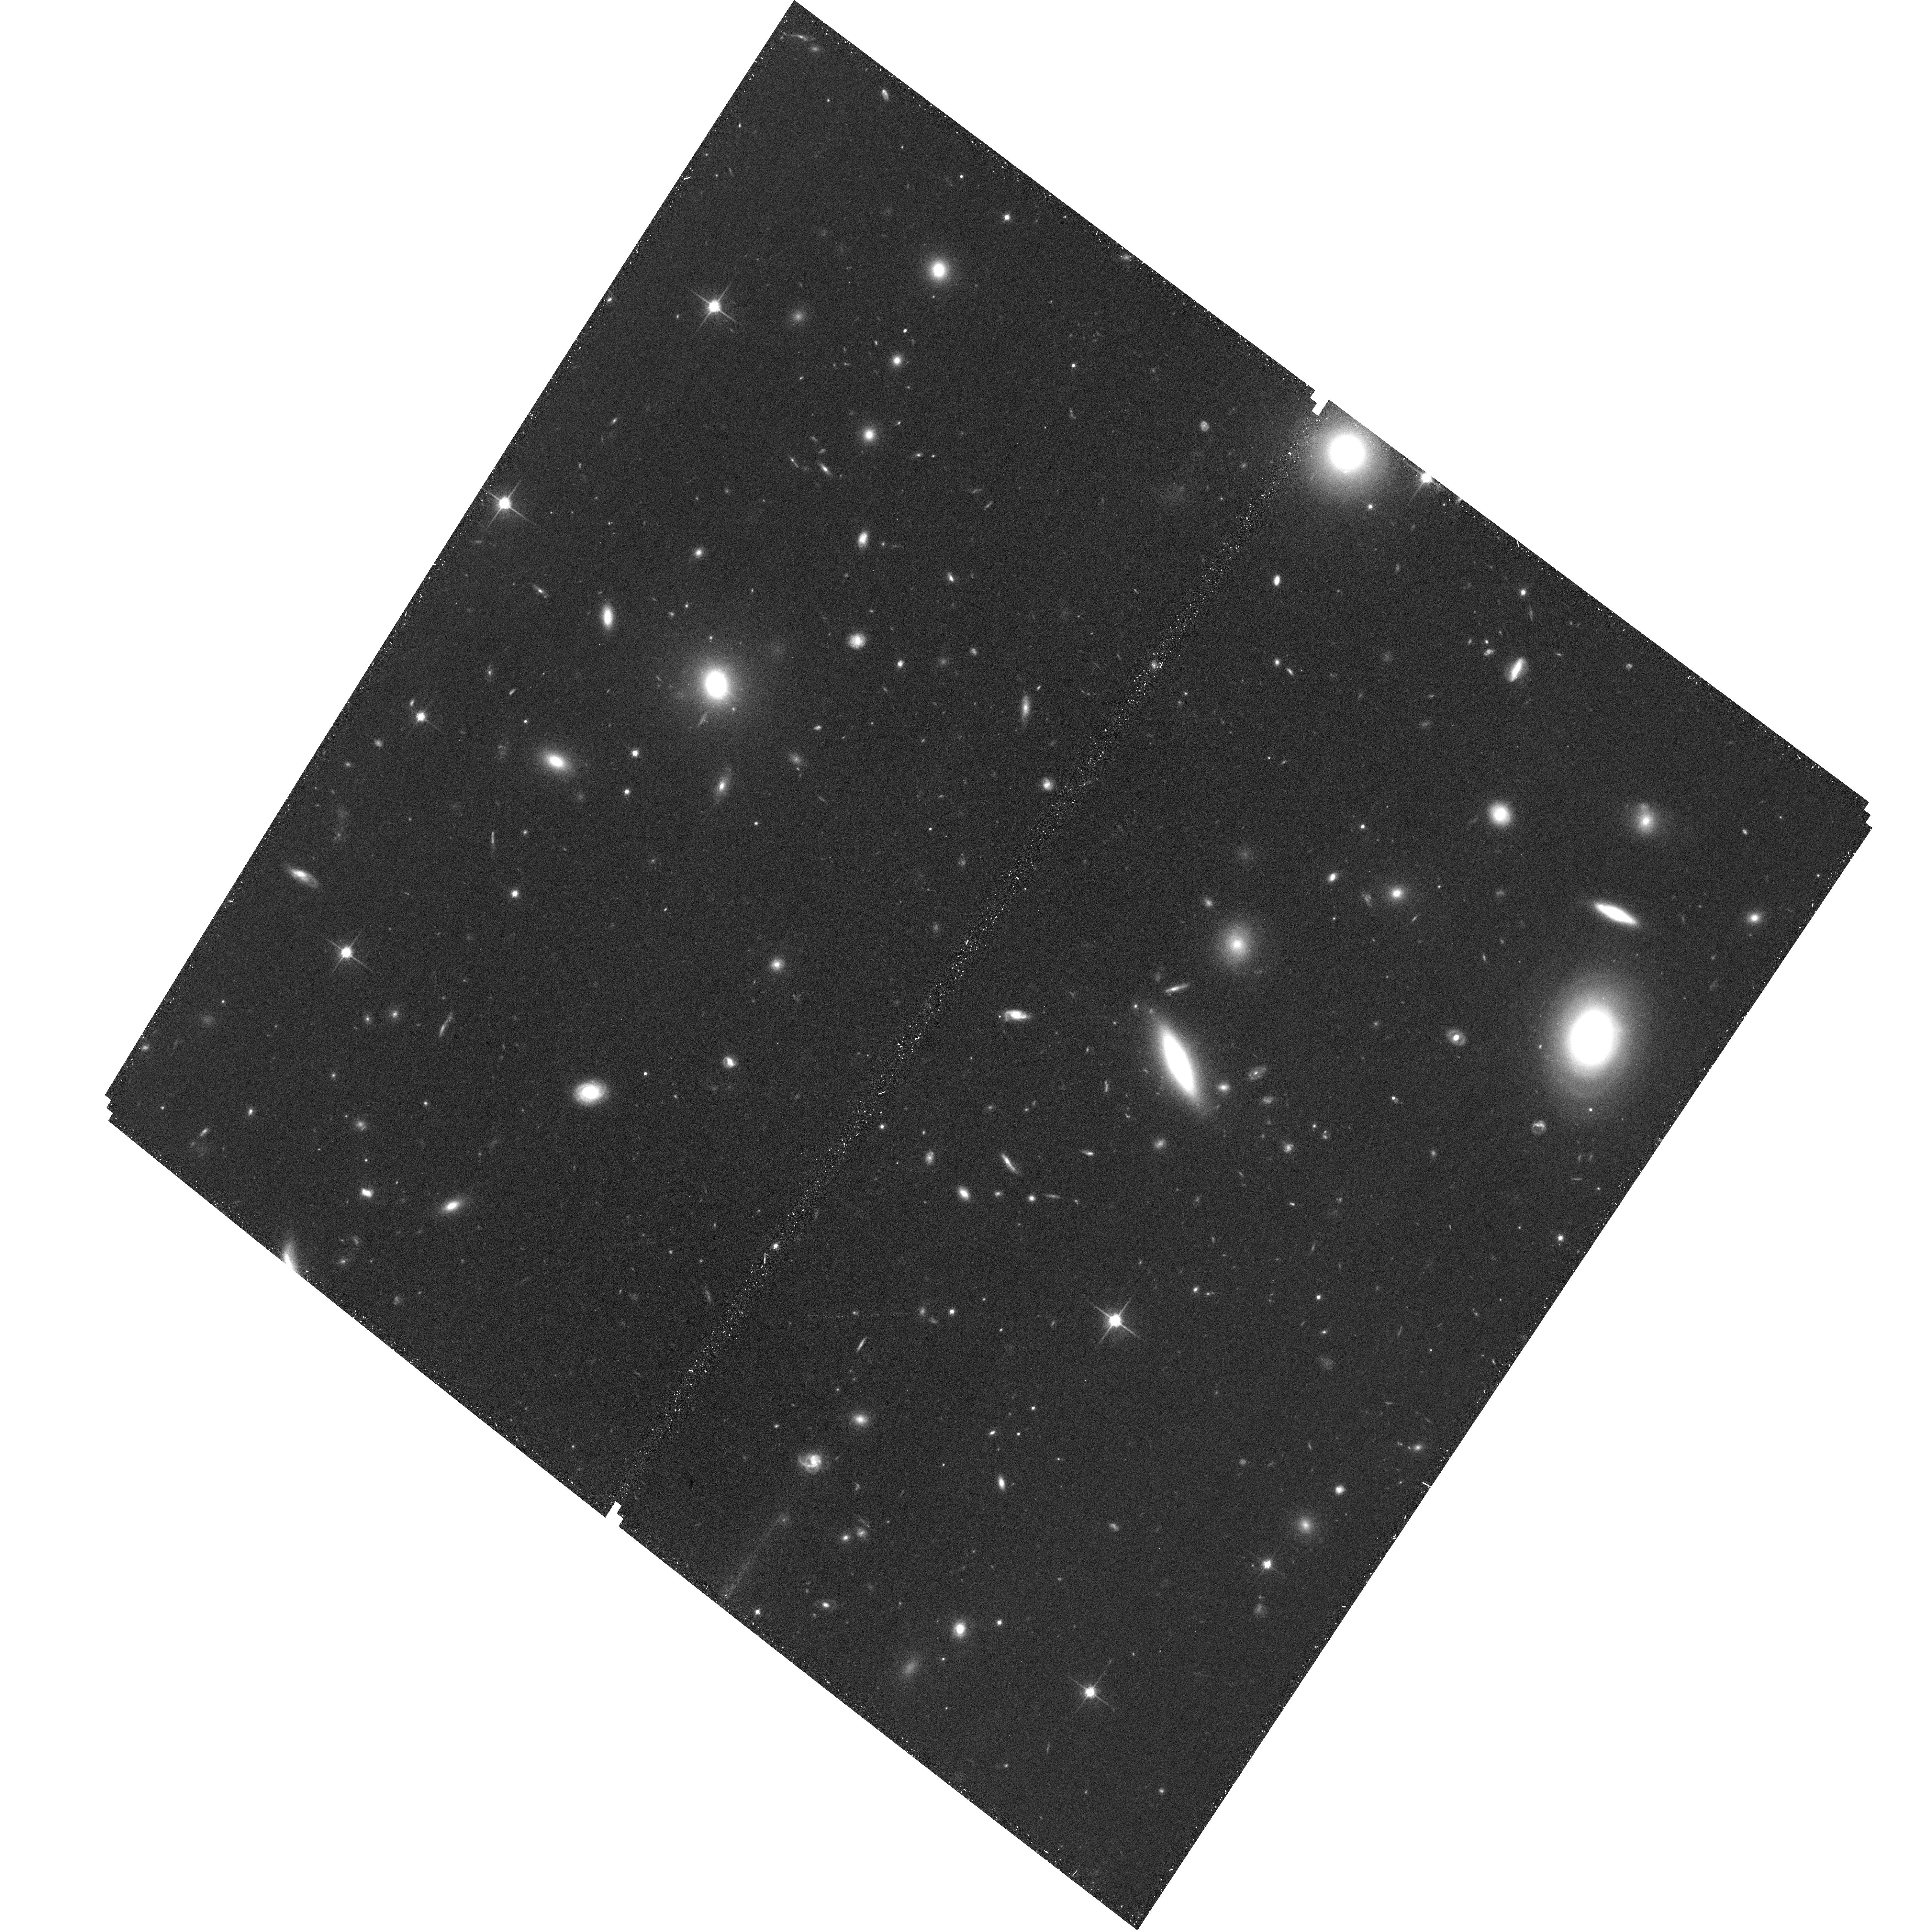
Target: ABELL399-3-14-0
Instrument: ACS/WFC
Filter: F814W
Exposure: 33 min
Observation ID: hst_12937_03_acs_wfc_f814w_jc2p03

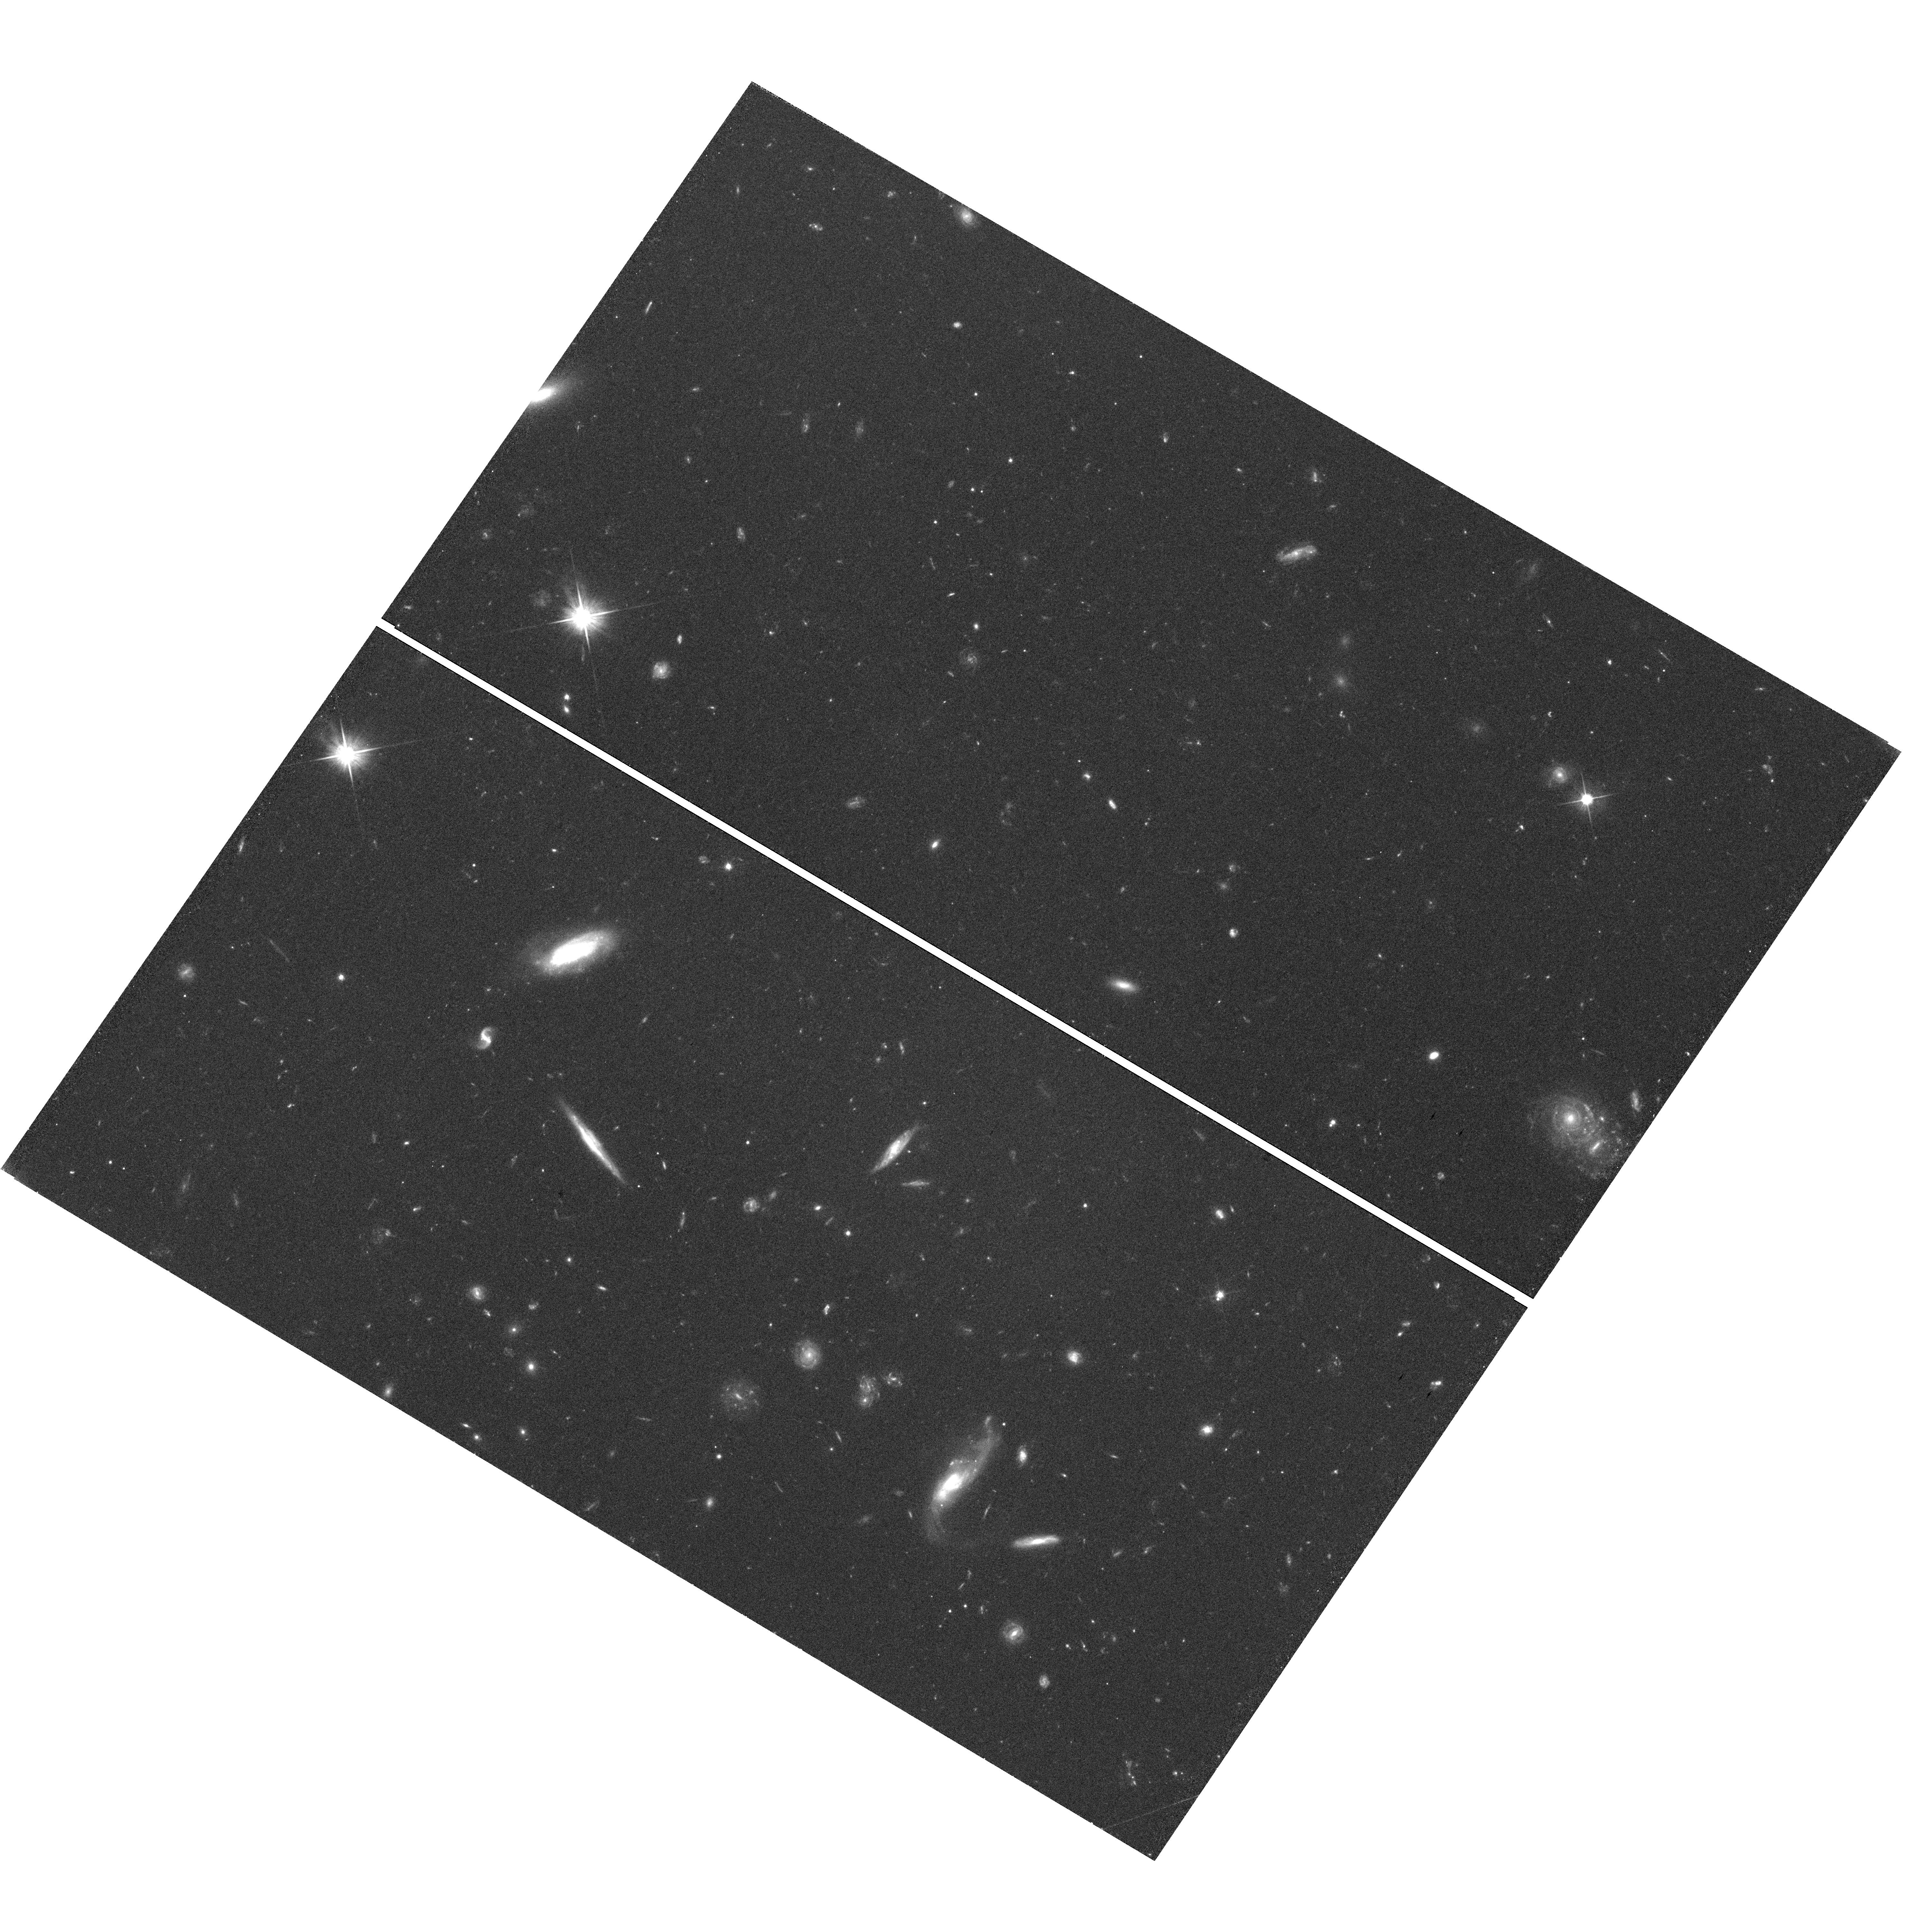
Target: field at RA 342.650°, Dec 10.832°
Instrument: WFC3/UVIS
Filter: F606W
Exposure: 53 min
Observation ID: hst_12937_02_wfc3_uvis_f606w_ic2p02

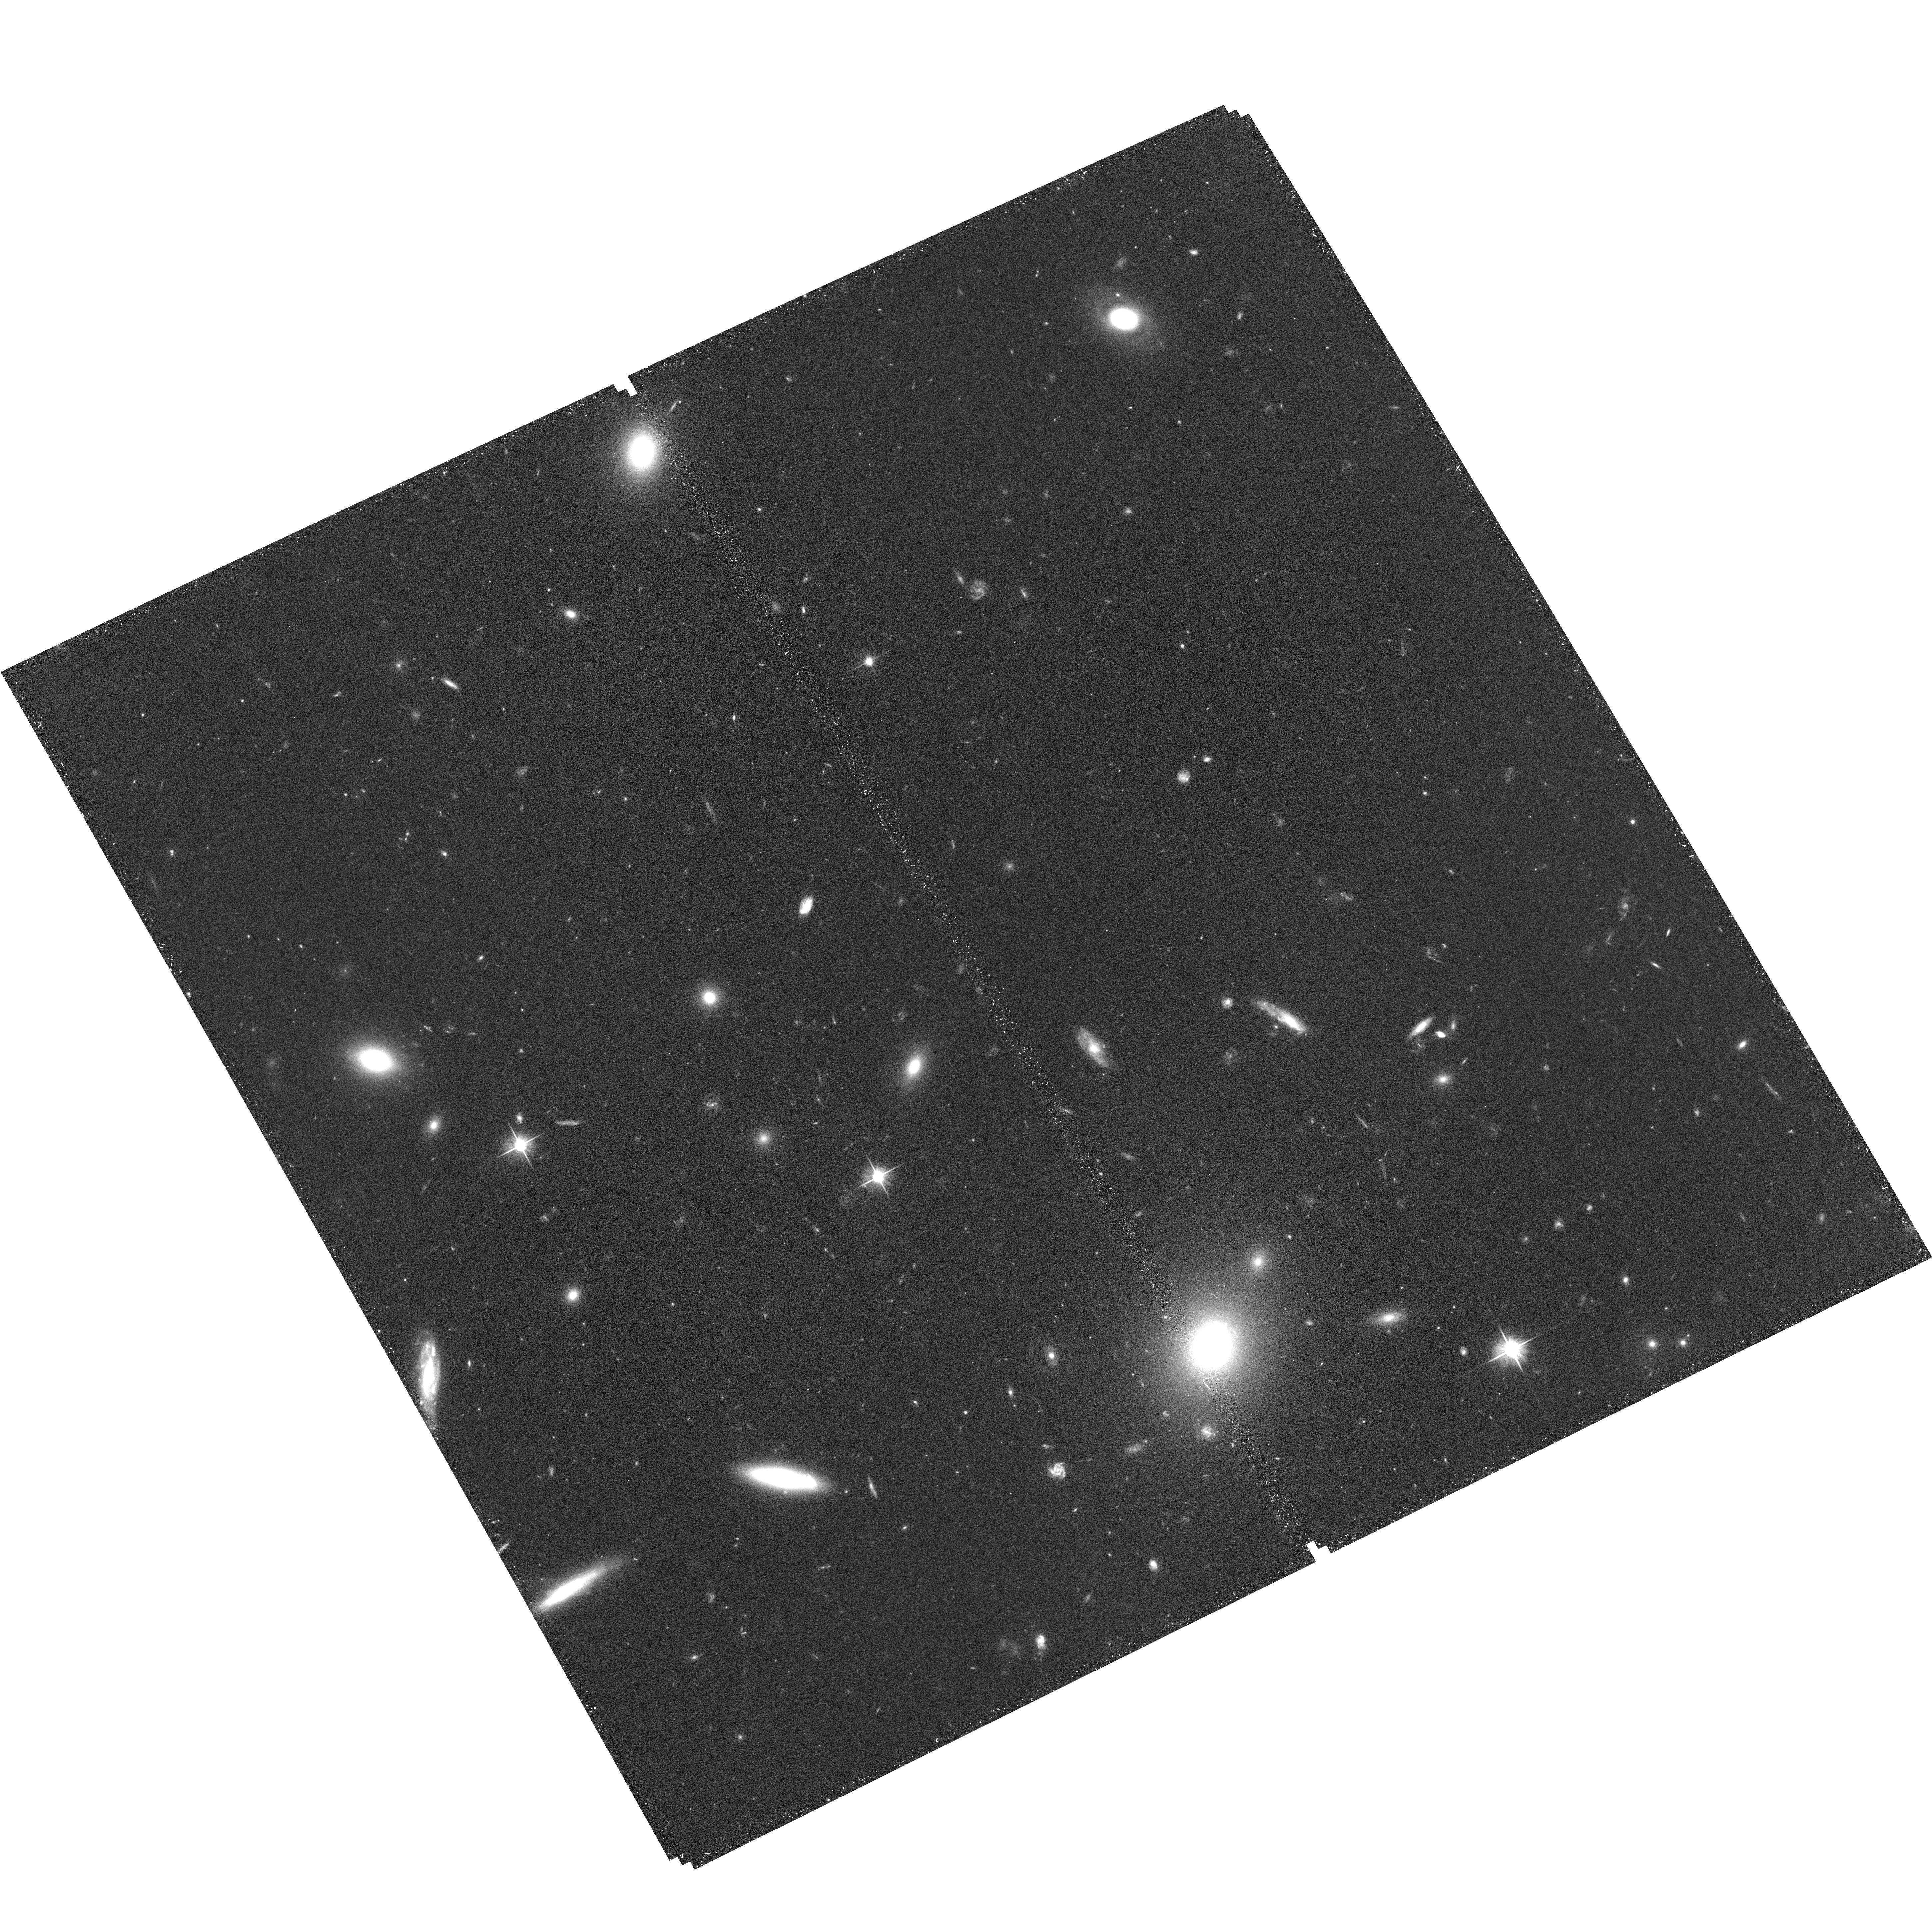
Target: ABELL85-6-08-0
Instrument: ACS/WFC
Filter: F606W
Exposure: 30 min
Observation ID: hst_12937_04_acs_wfc_f606w_jc2p04

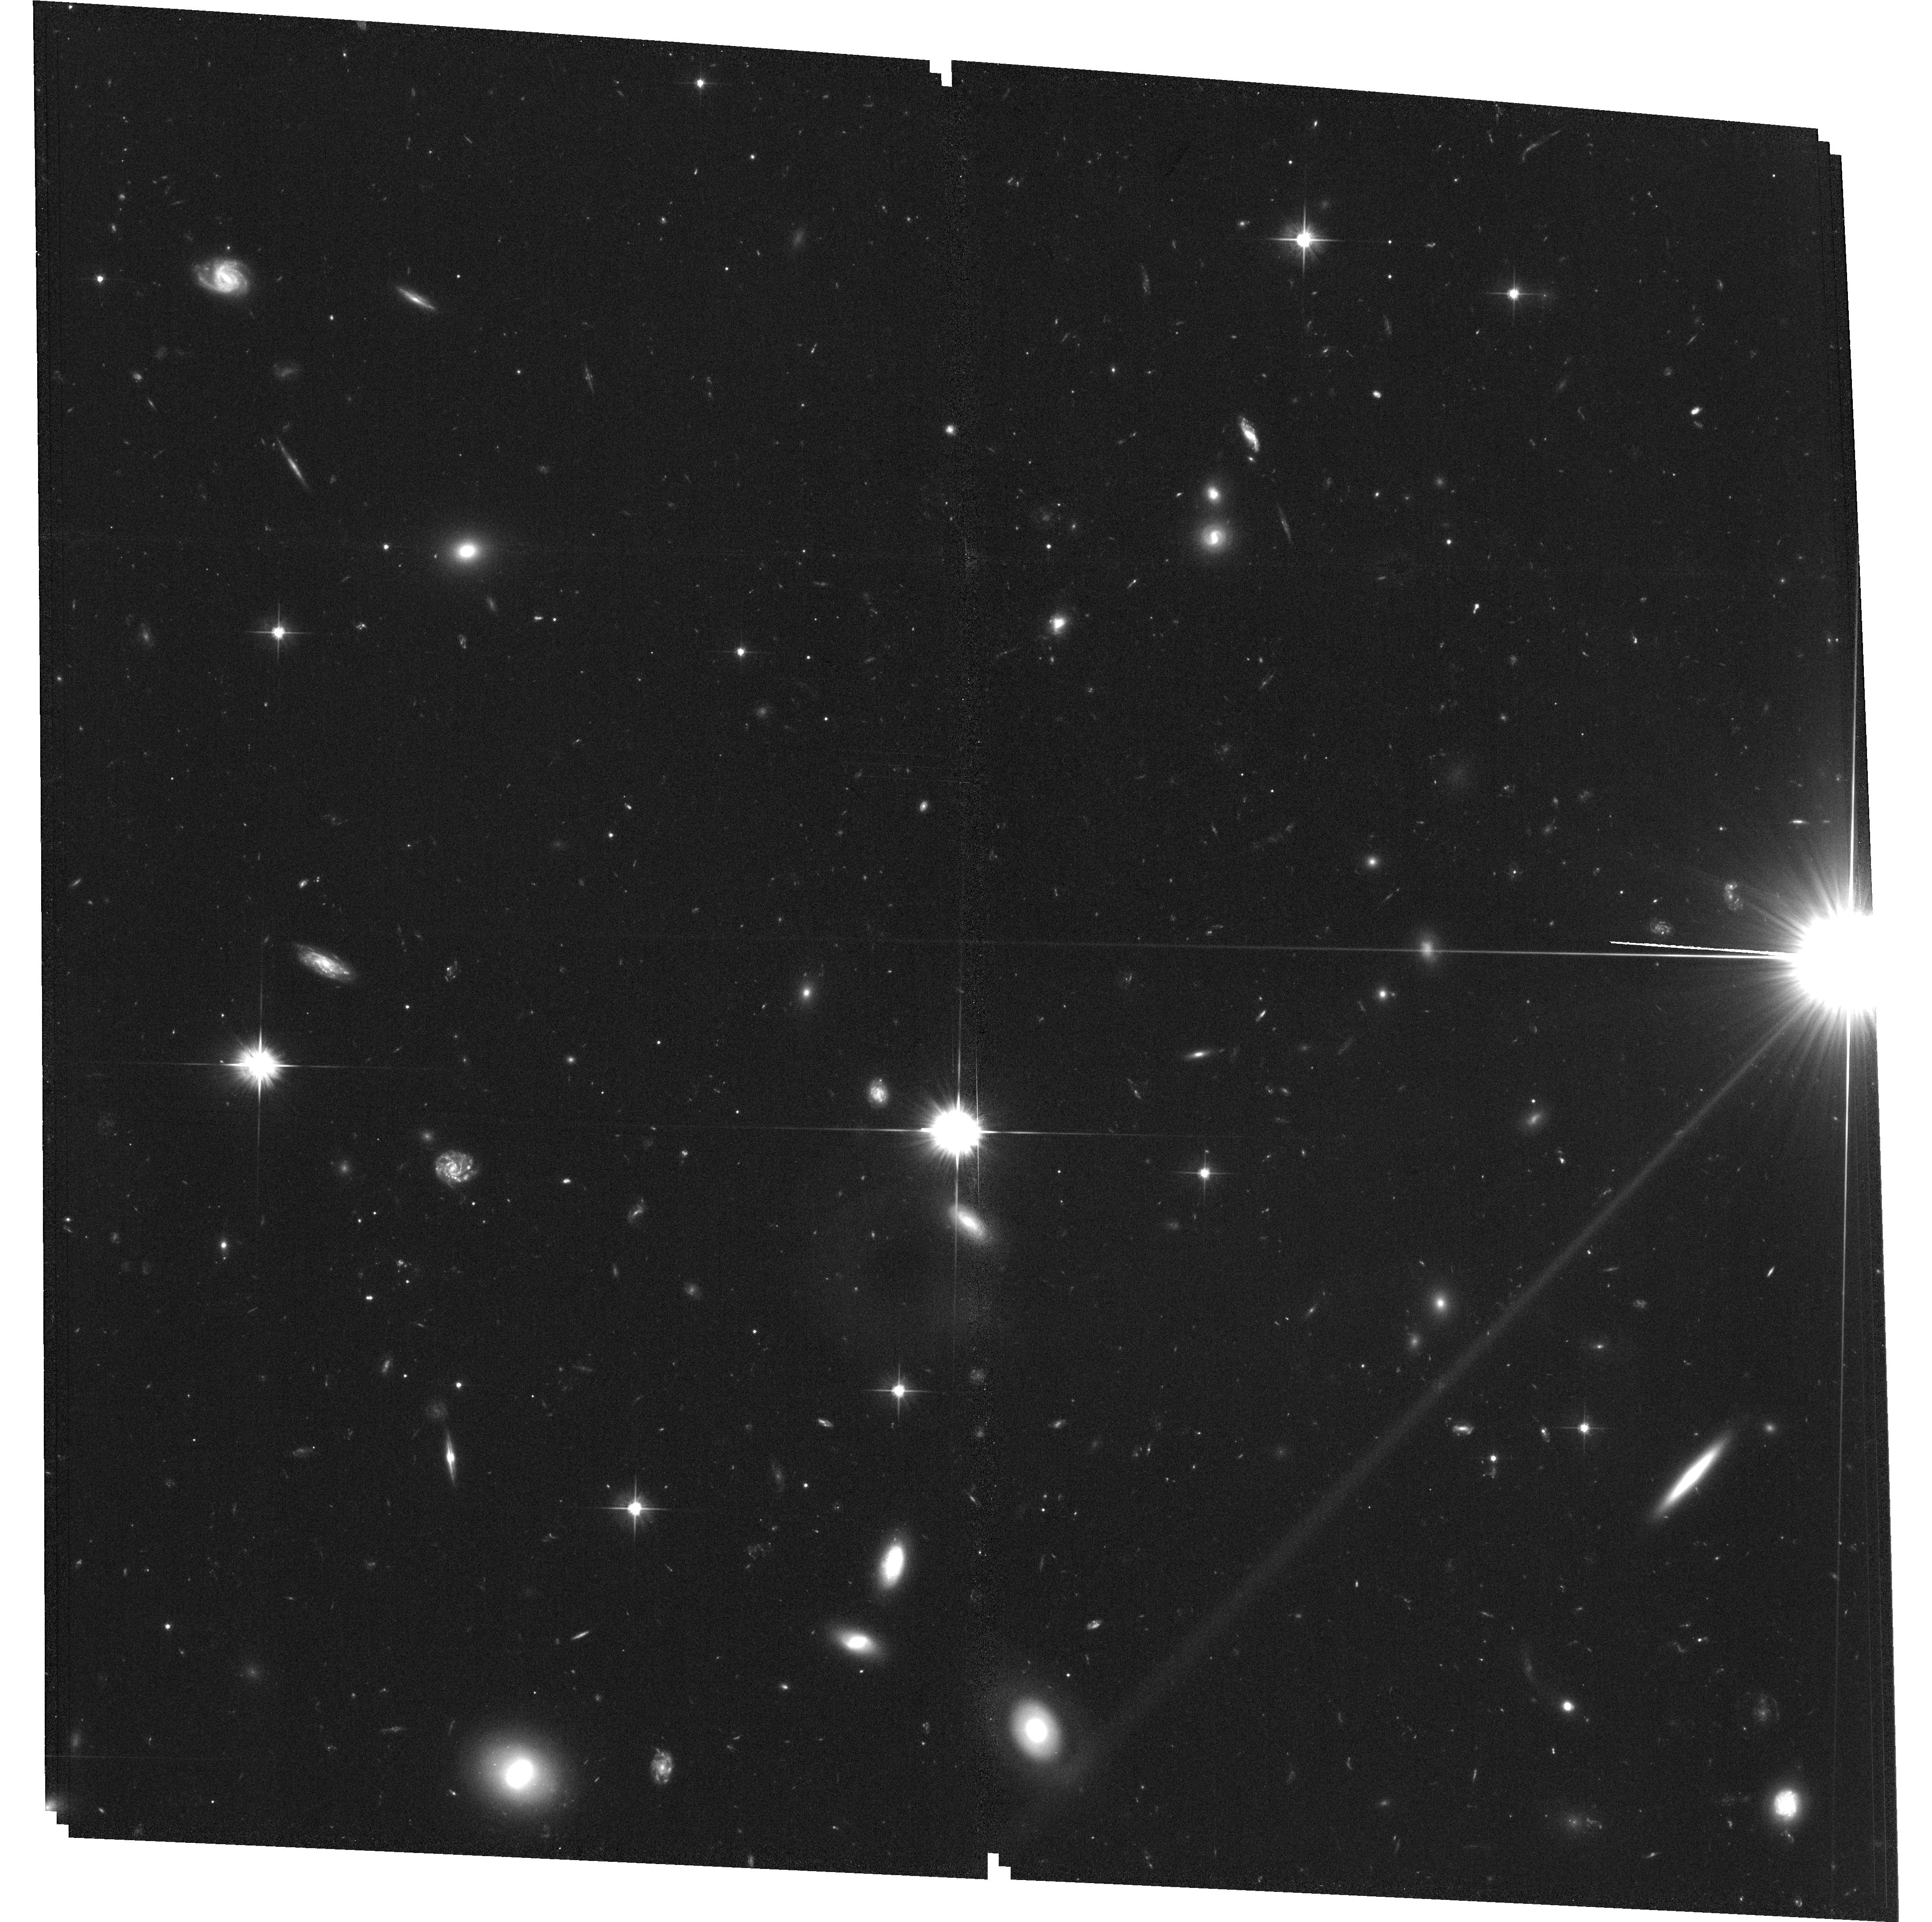
Target: ABELL1650-9-13-0
Instrument: ACS/WFC
Filter: F606W
Exposure: 1.1 h
Observation ID: hst_12937_01_acs_wfc_f606w_jc2p01

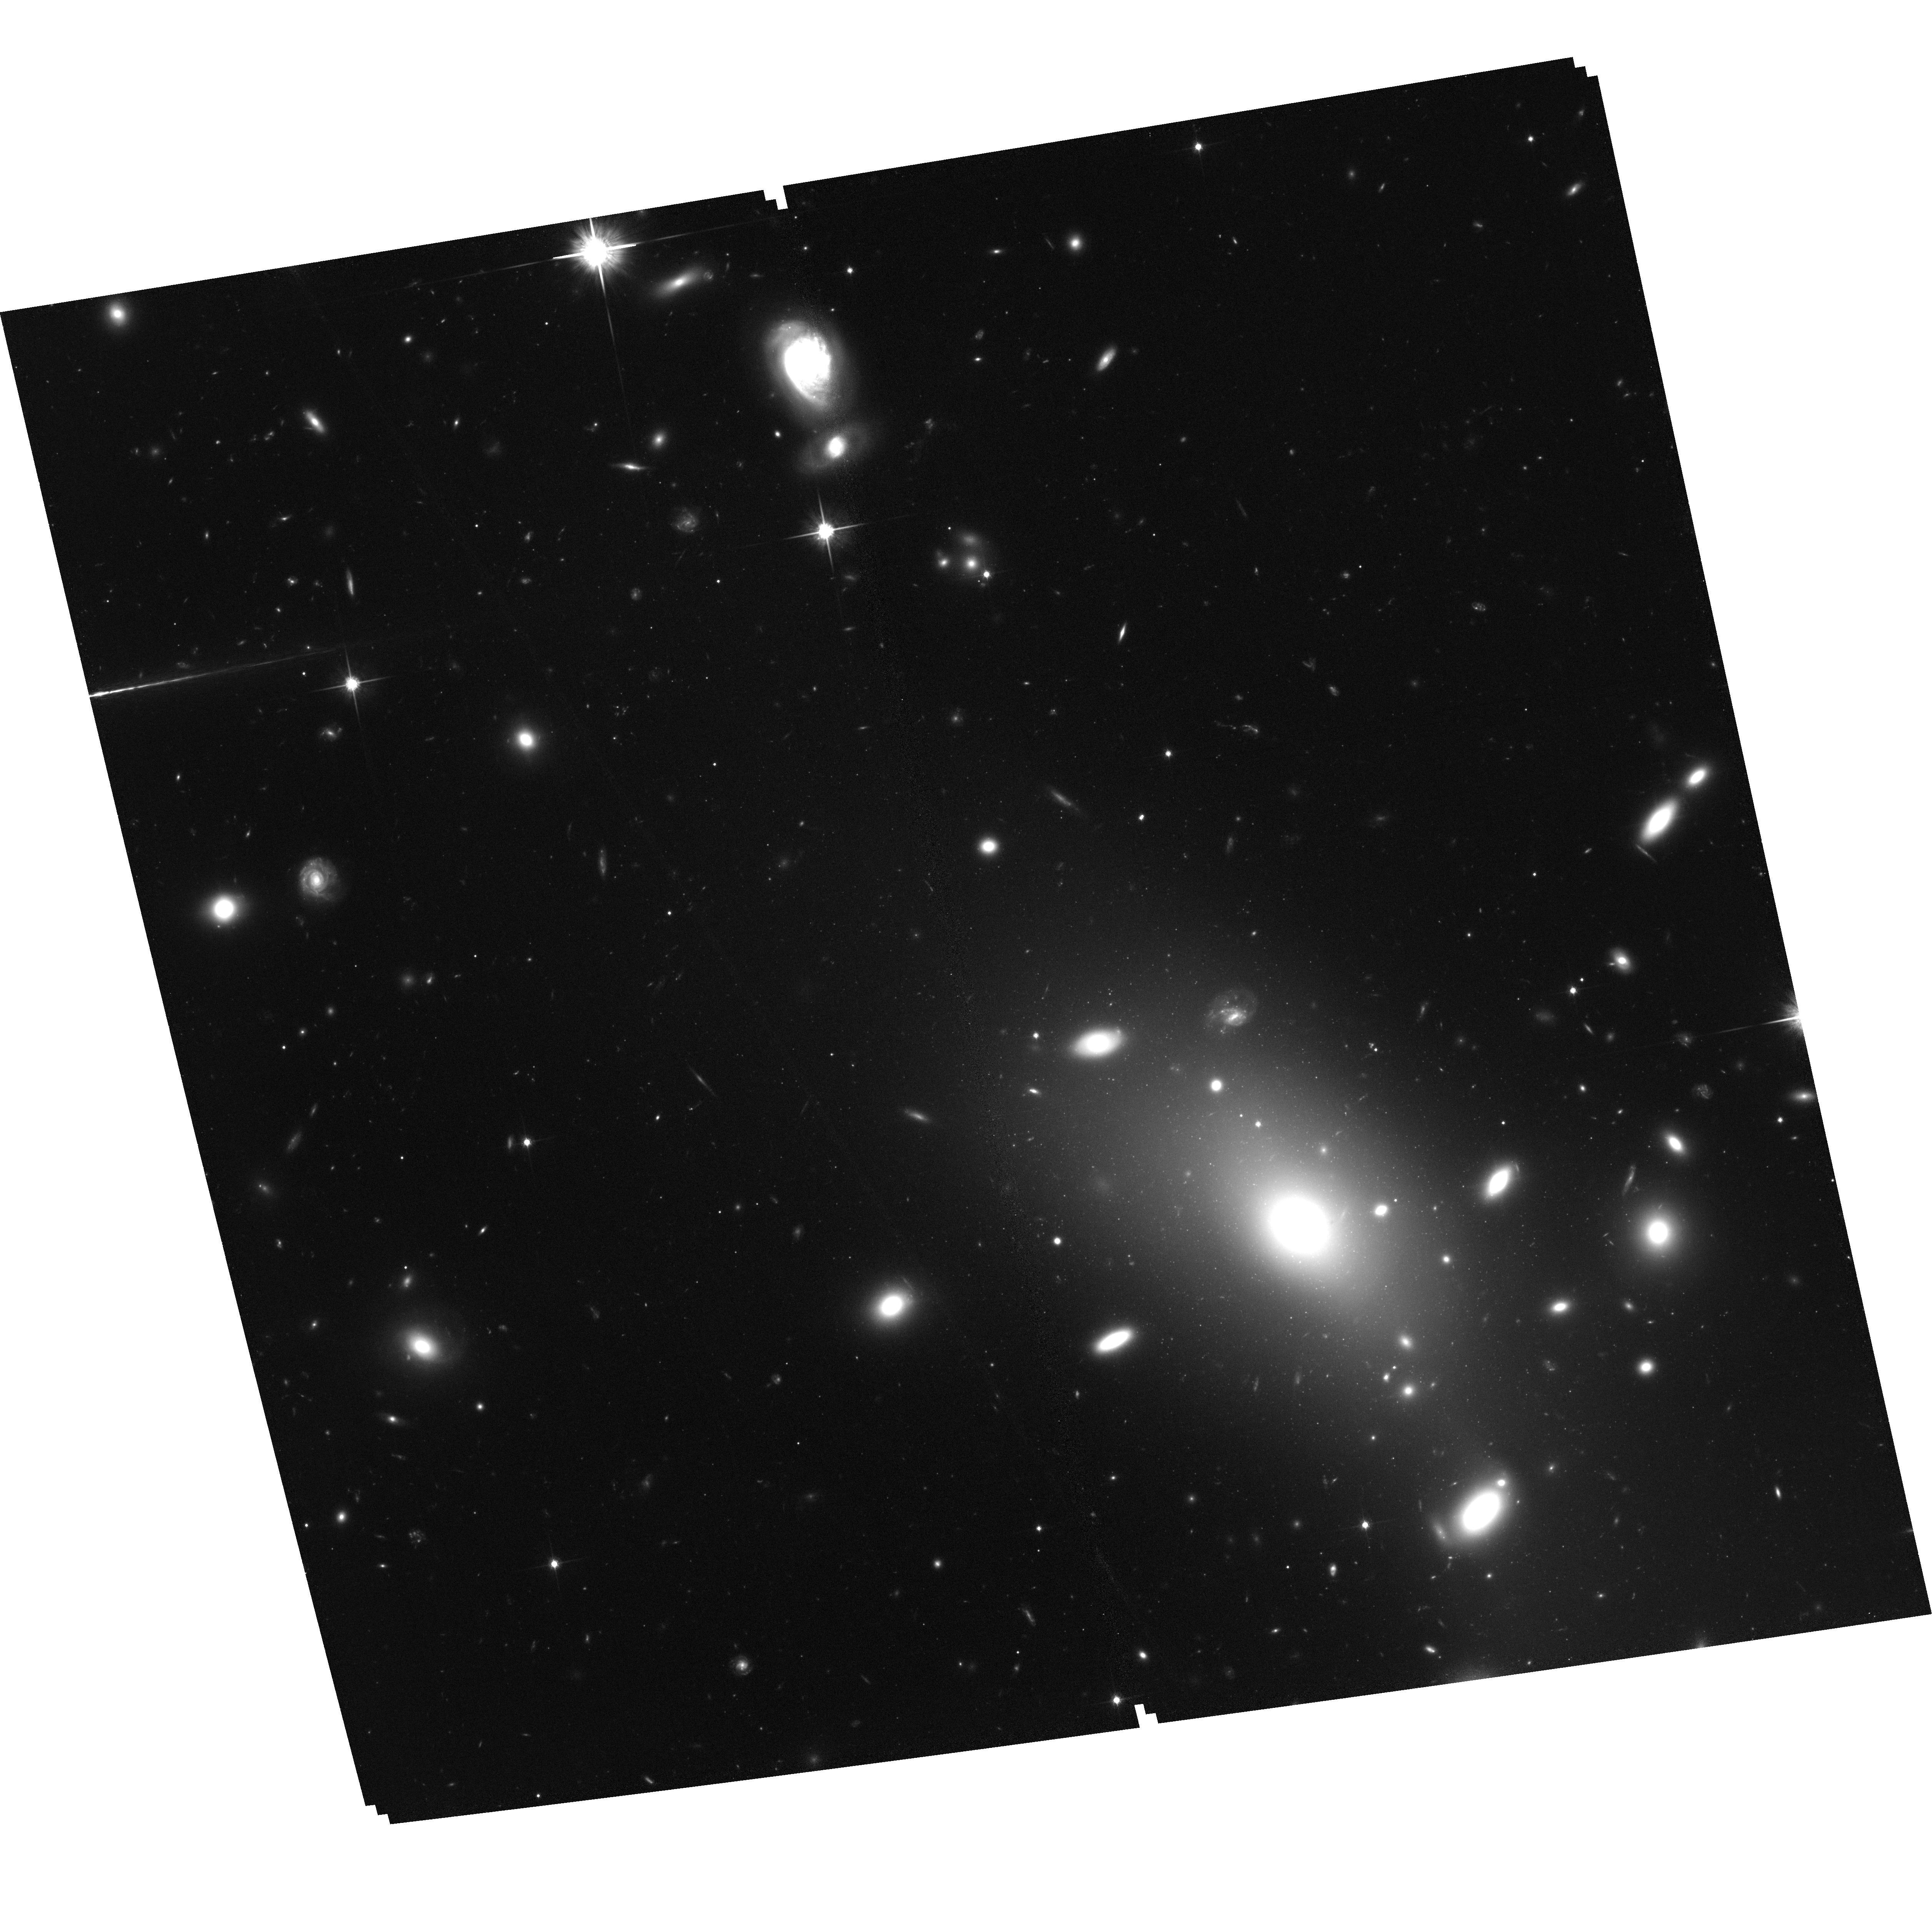
Target: ABELL2495-5-13-0
Instrument: ACS/WFC
Filter: F814W
Exposure: 1.7 h
Observation ID: hst_12937_02_acs_wfc_f814w_jc2p02

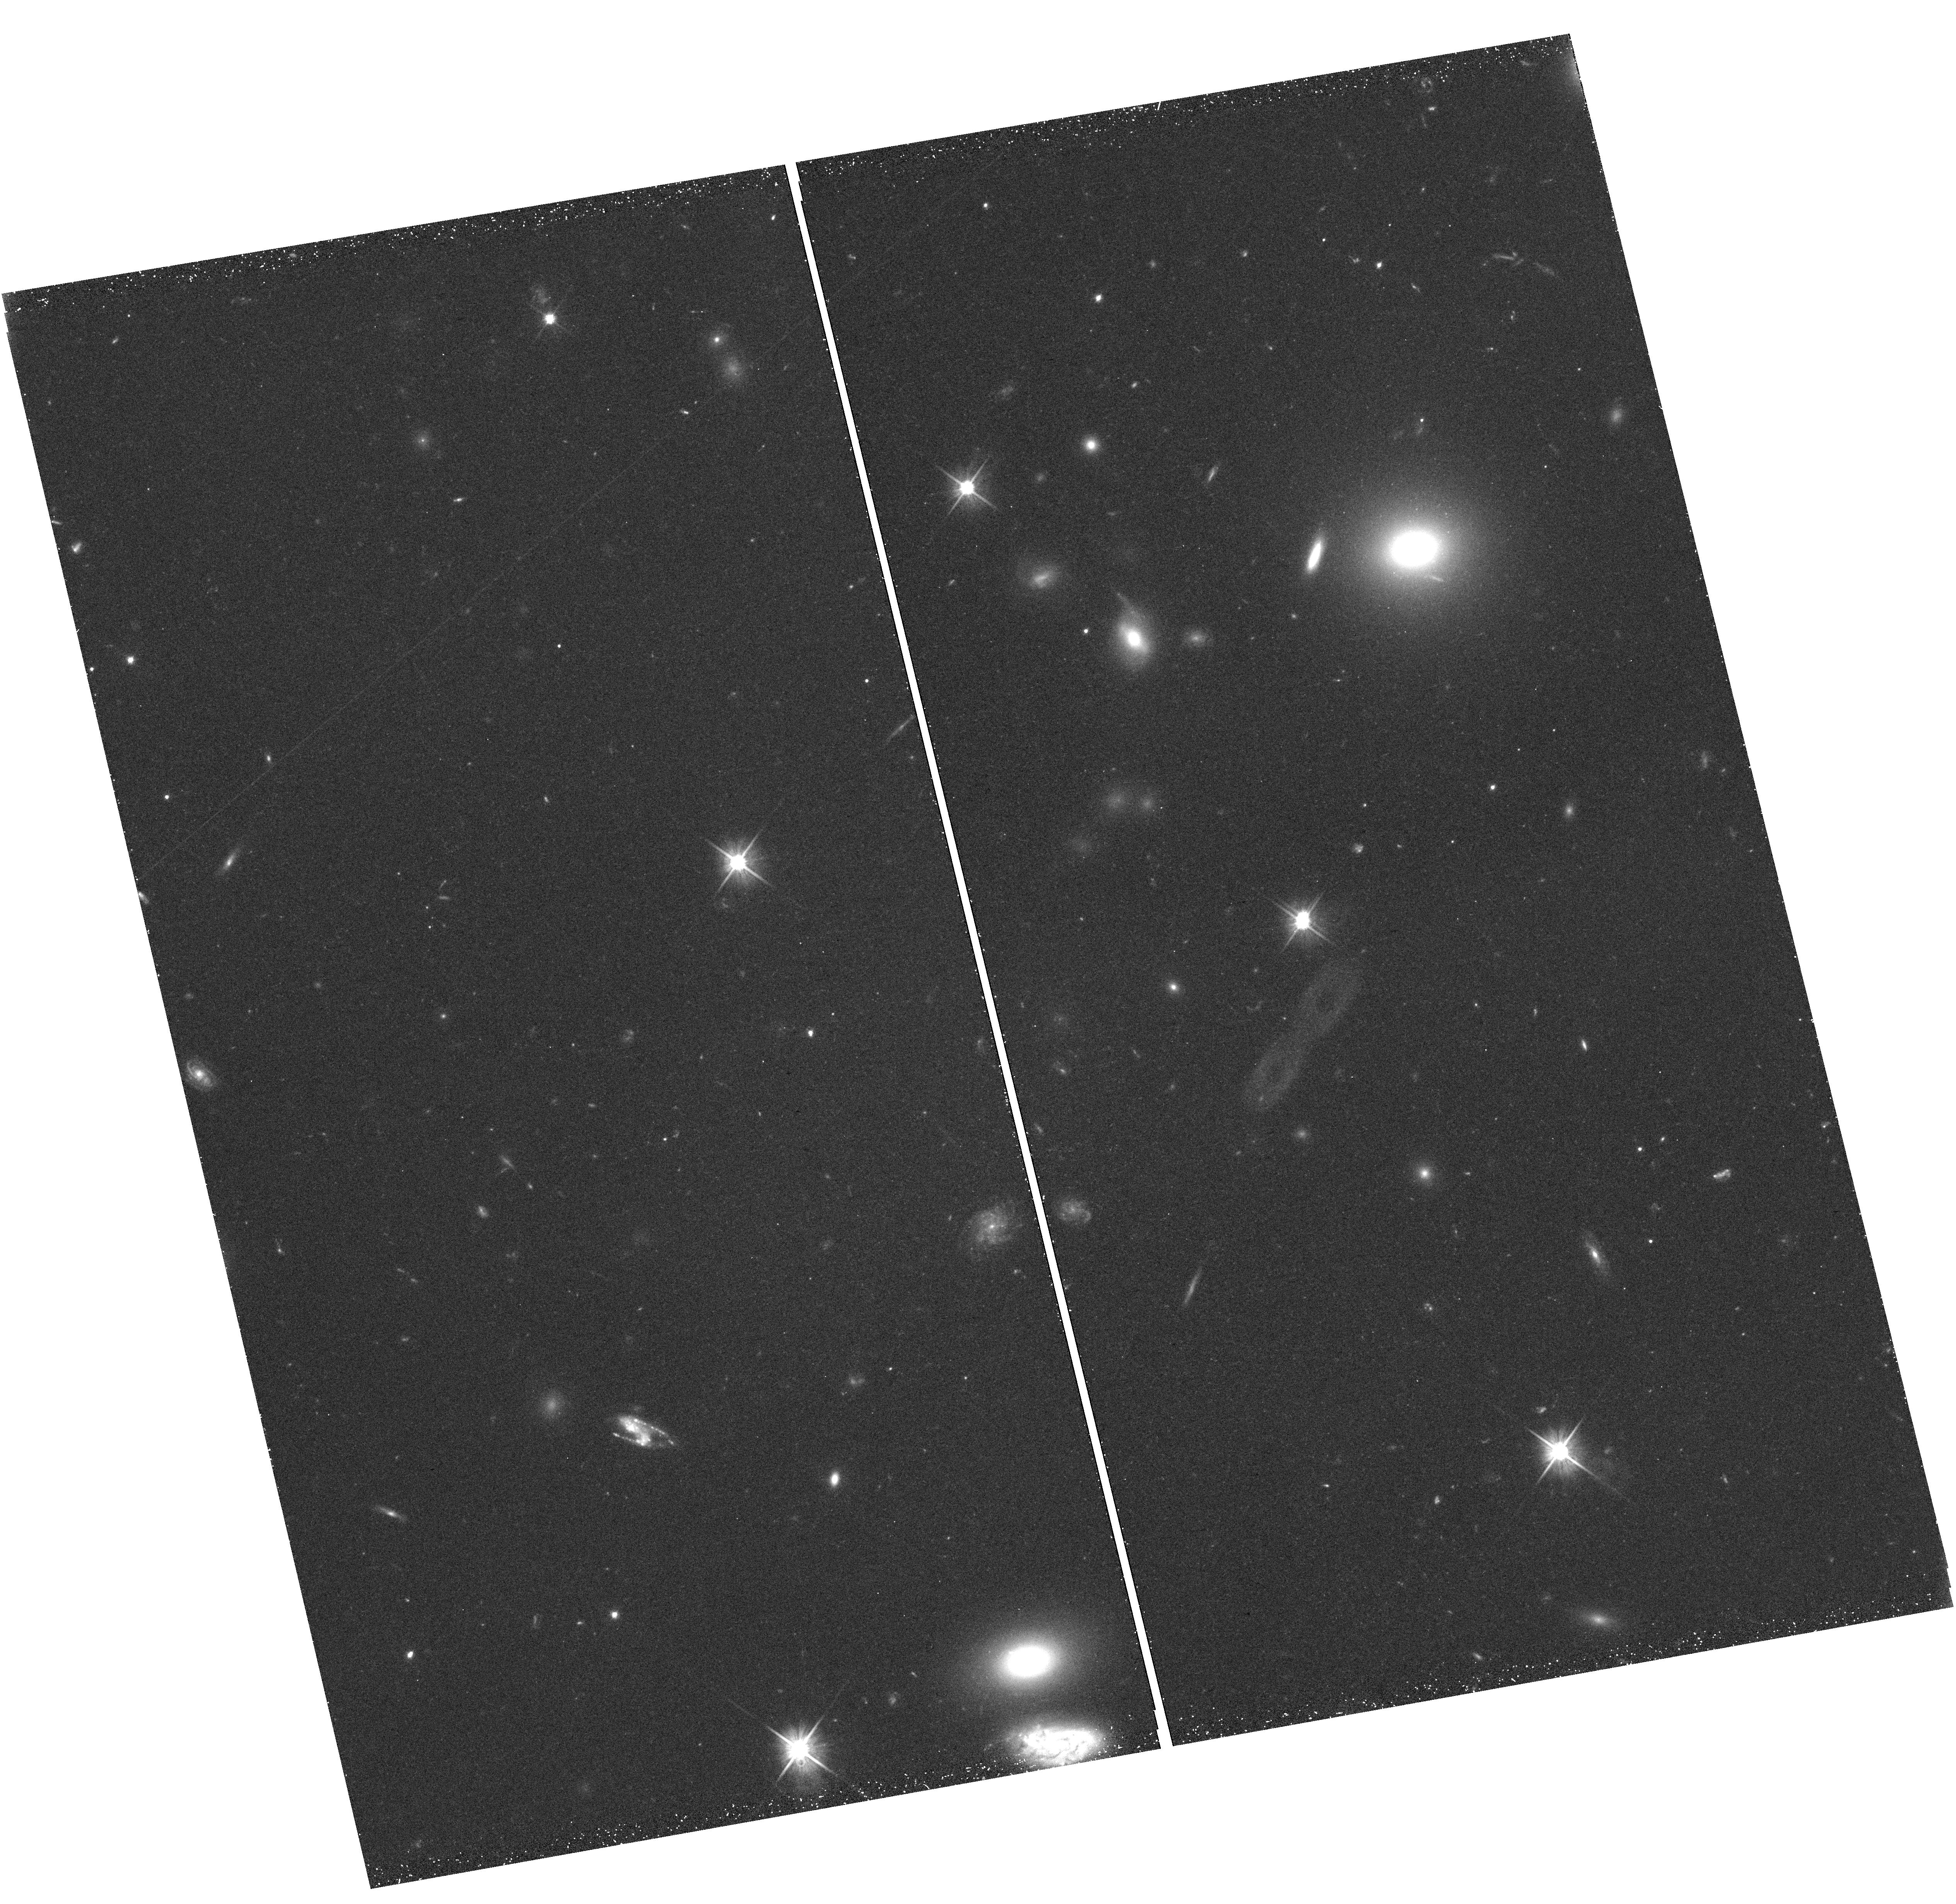
Target: field at RA 44.447°, Dec 12.941°
Instrument: WFC3/UVIS
Filter: F606W
Exposure: 35 min
Observation ID: hst_12937_03_wfc3_uvis_f606w_ic2p03

Direct Confirmation of Intracluster Stars as SN Ia Progenitors (PI: Zaritsky, Dennis)

To help resolve the progenitor problem for Type Ia supernovae (SNe Ia) and ensure their dependability as cosmological standard candles, we seek direct confirmation that SNe Ia explode in >2 Gyr old stellar populations. The Multi-Epoch Nearby Cluster Survey (MENeaCS) monitored 60 low redshift, rich galaxy clusters for two years, and spectroscopically confirmed four apparently hostless cluster SNe Ia. The intracluster medium hosts a purer population of old stars than elliptical galaxies, which have been shown to often harbor low levels of star formation. We propose to obtain deep HST images at the locations of these four SNe Ia (now faded), to confirm that they are truly associated with the population of intracluster stars, and not hosted by a faint cluster galaxy or globular cluster. This proposal will also provide the necessary support for the use of IC SNe - as bright representatives of IC stars - in determining the fraction of IC stellar mass and light, which has low surface brightness and is difficult to measure directly. The required observations are only possible with HST, which has both the necessary resolution to limit contamination from background sources, and the sensitivity to detect or rule out the presence of a faint cluster galaxy or globular cluster at the SNe Ia locations. We have now been authorized to obtain parallel observations with WFC3. We use the same filters and the same exposure times as our ACS images. This data will provide additional cluster faint source number counts for our statistical analysis of any detection at our targeted coordinates, and contribute to our auxiliary science goals.